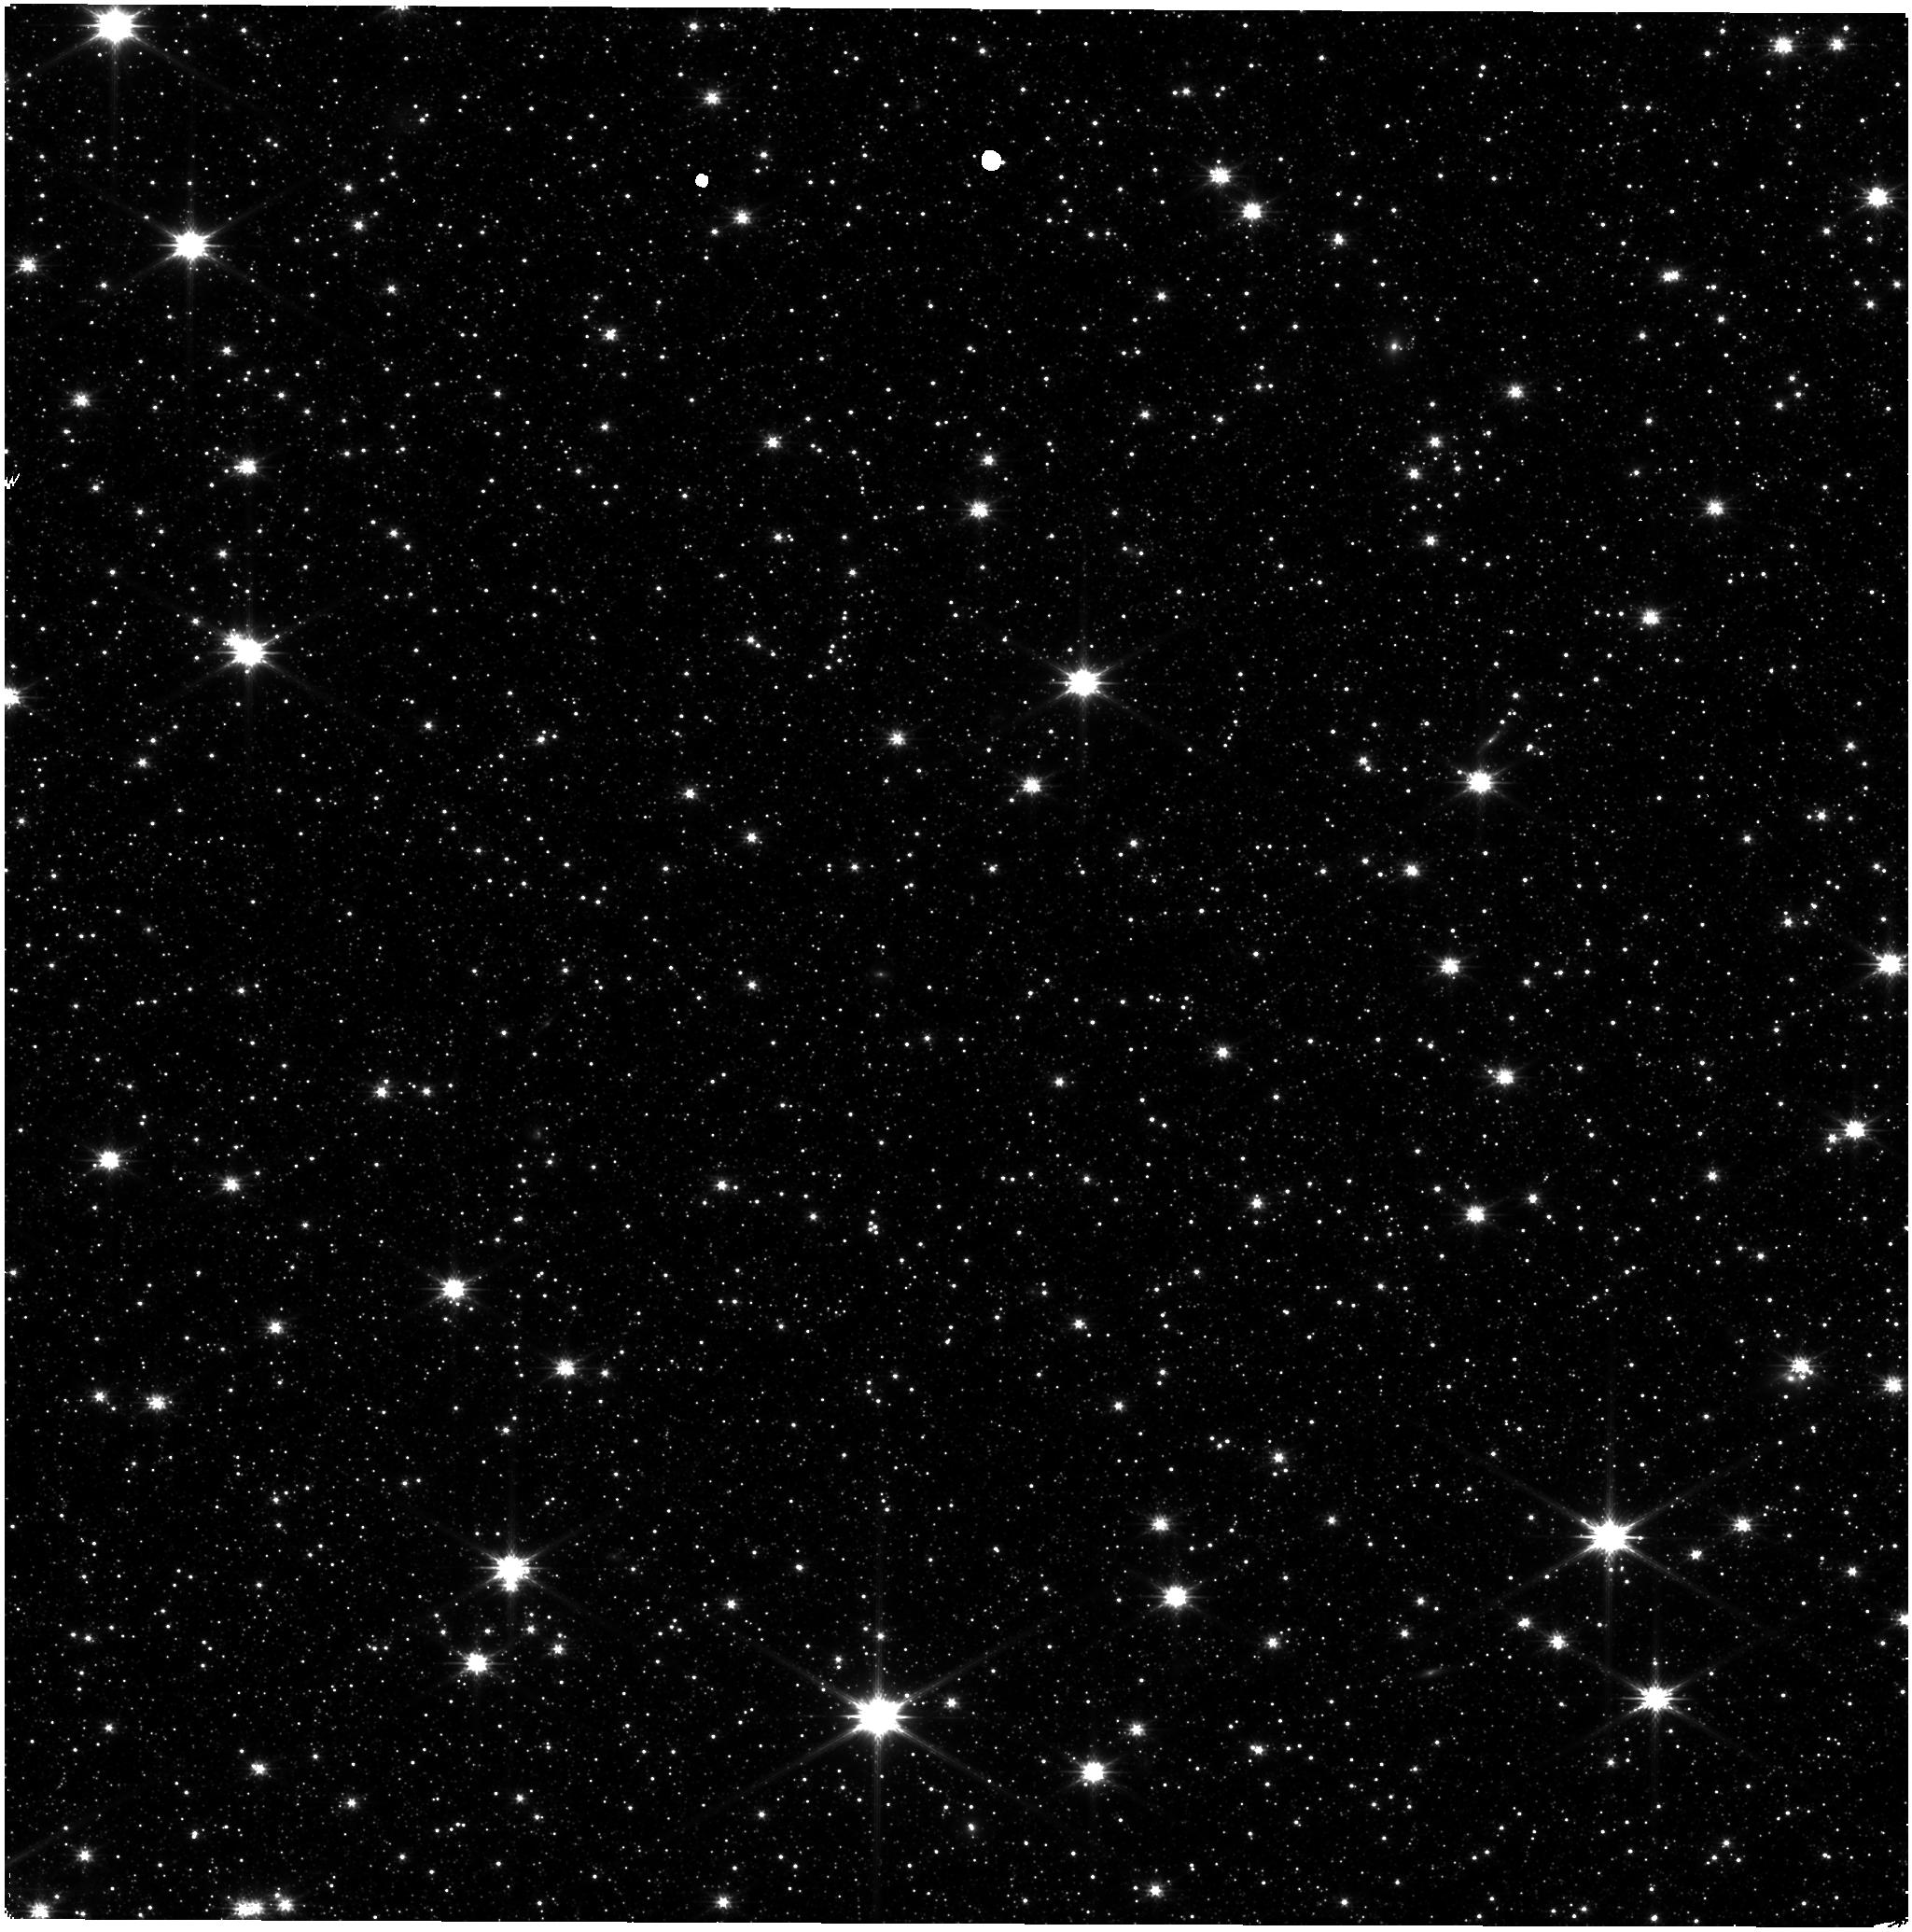
Target: ASTROMETRIC-FIELD. Instrument: NIRISS. Filter: CLEAR+F200W. Exposure: 9 min. Observation ID: jw09283-o003_t001_niriss_clear-f200w

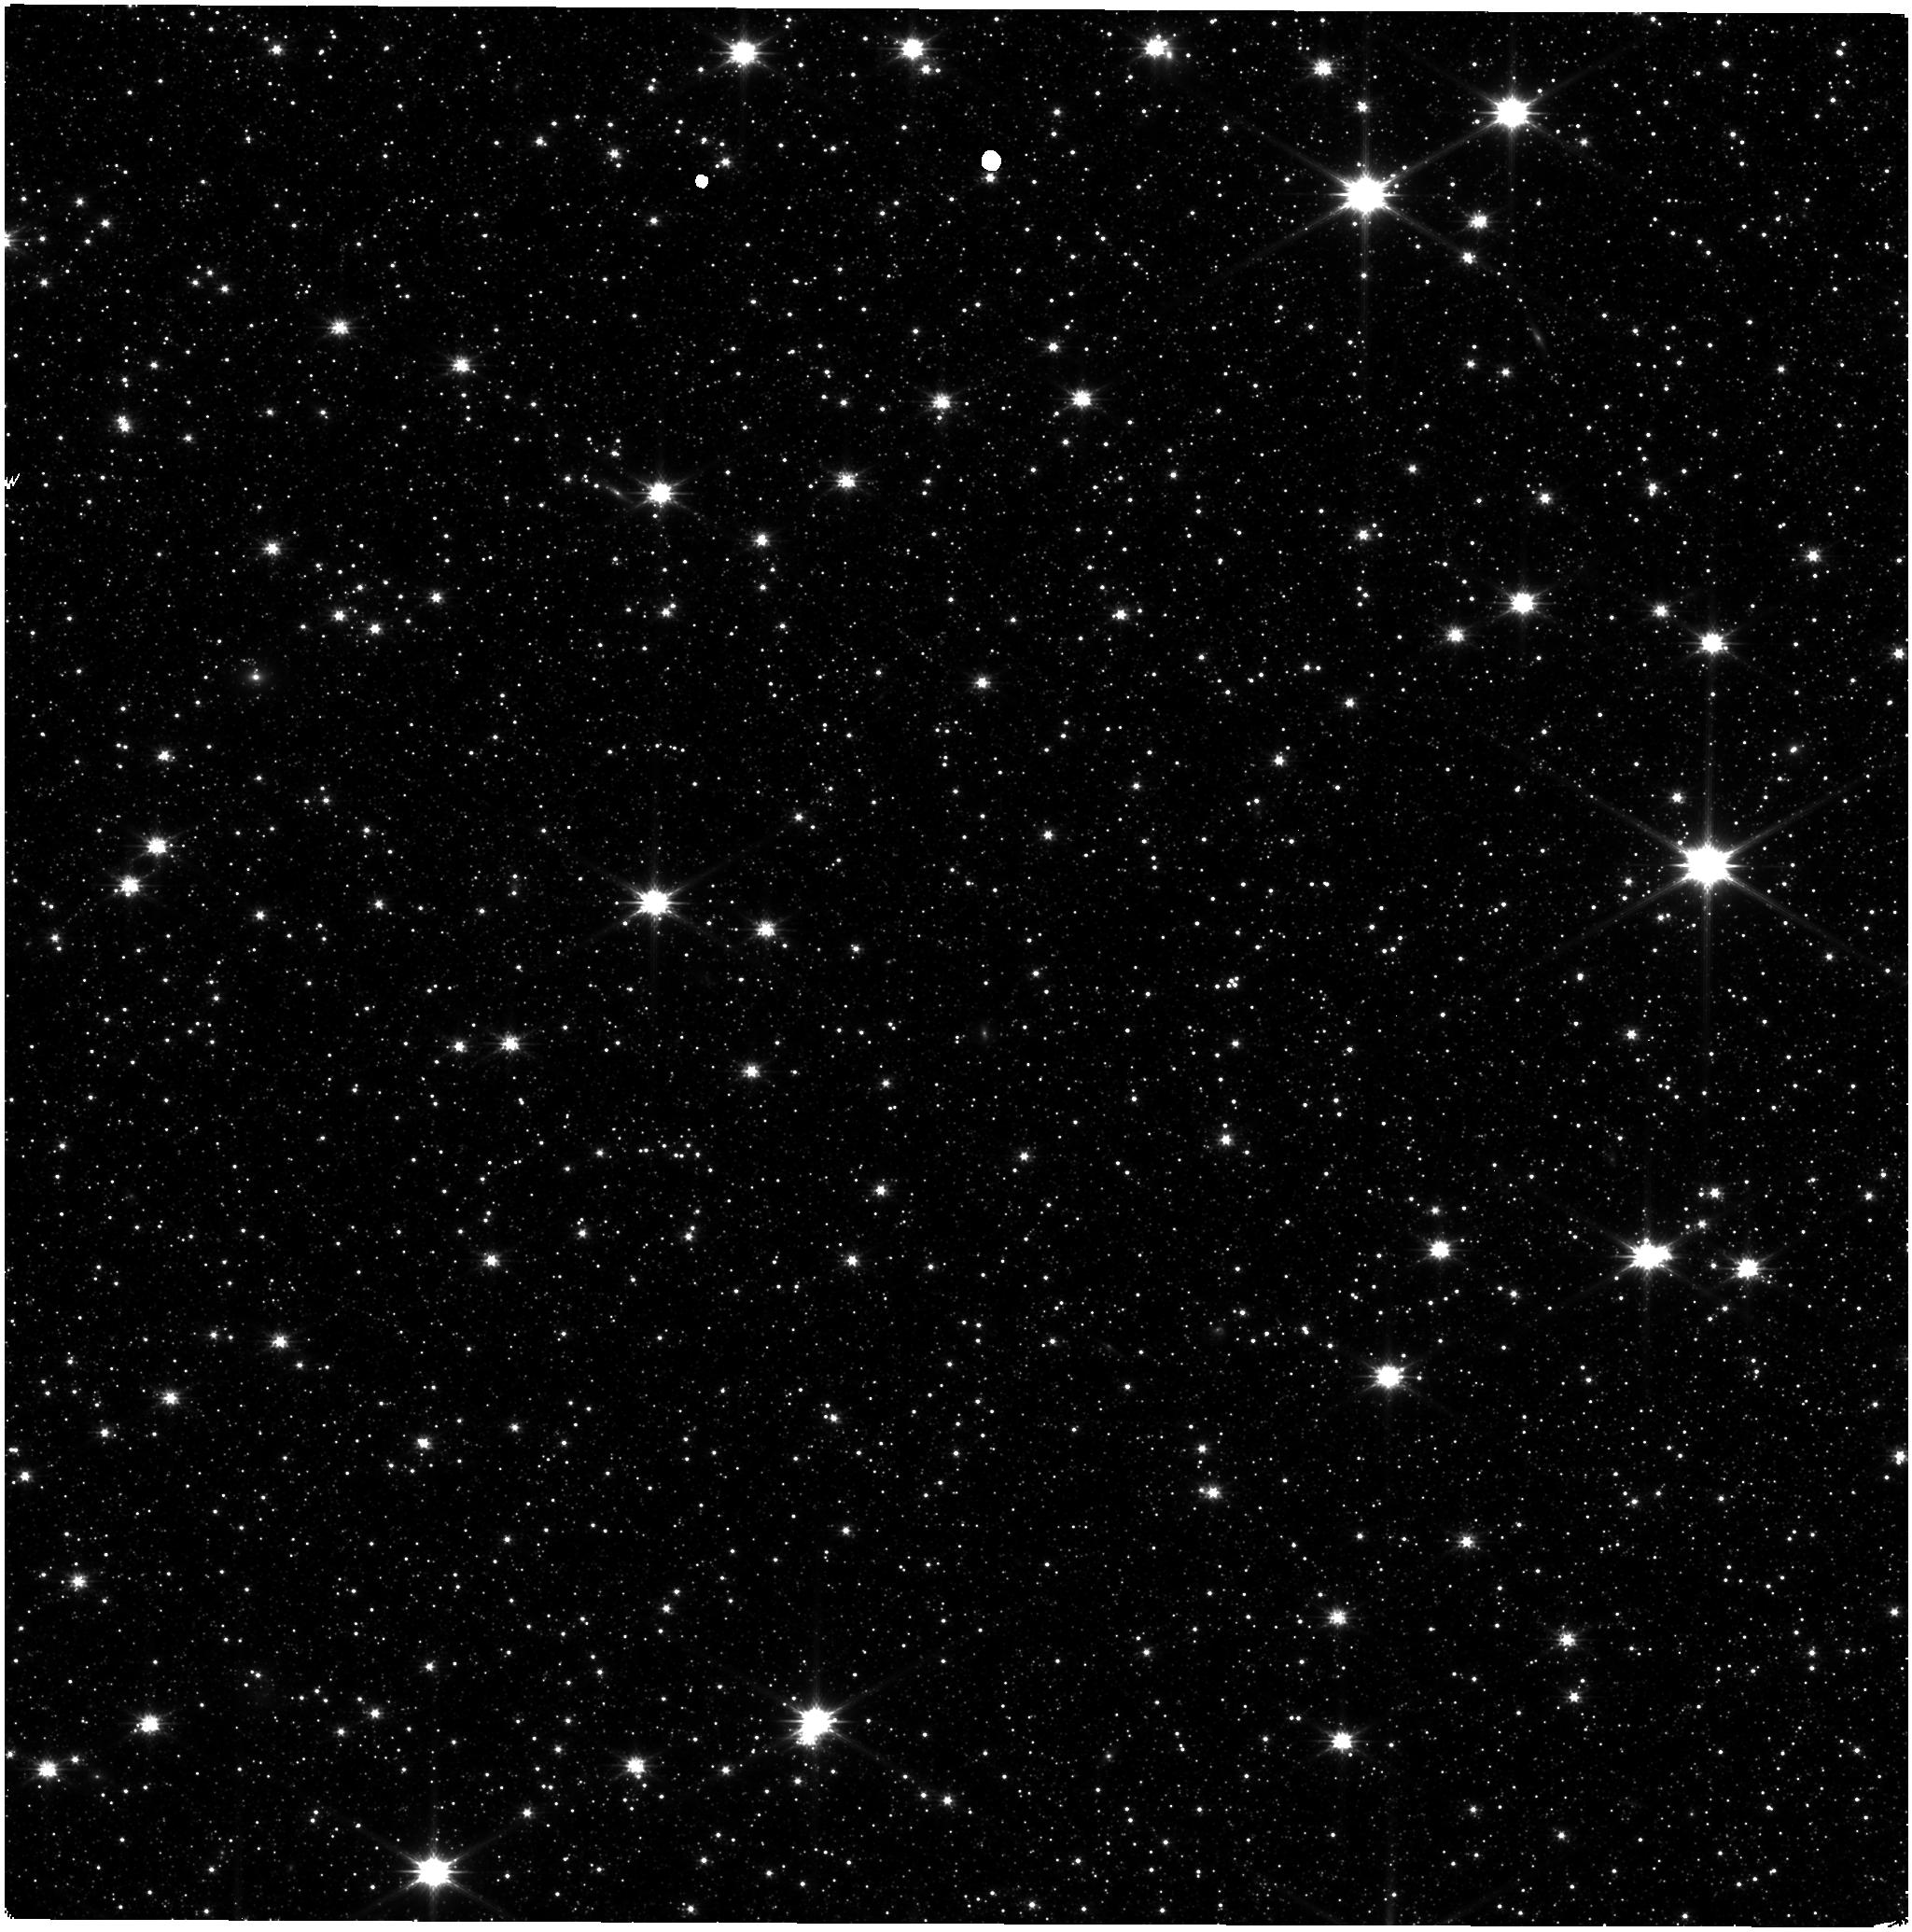
Target: ASTROMETRIC-FIELD. Instrument: NIRISS. Filter: CLEAR+F200W. Exposure: 9 min. Observation ID: jw09283-o007_t001_niriss_clear-f200w

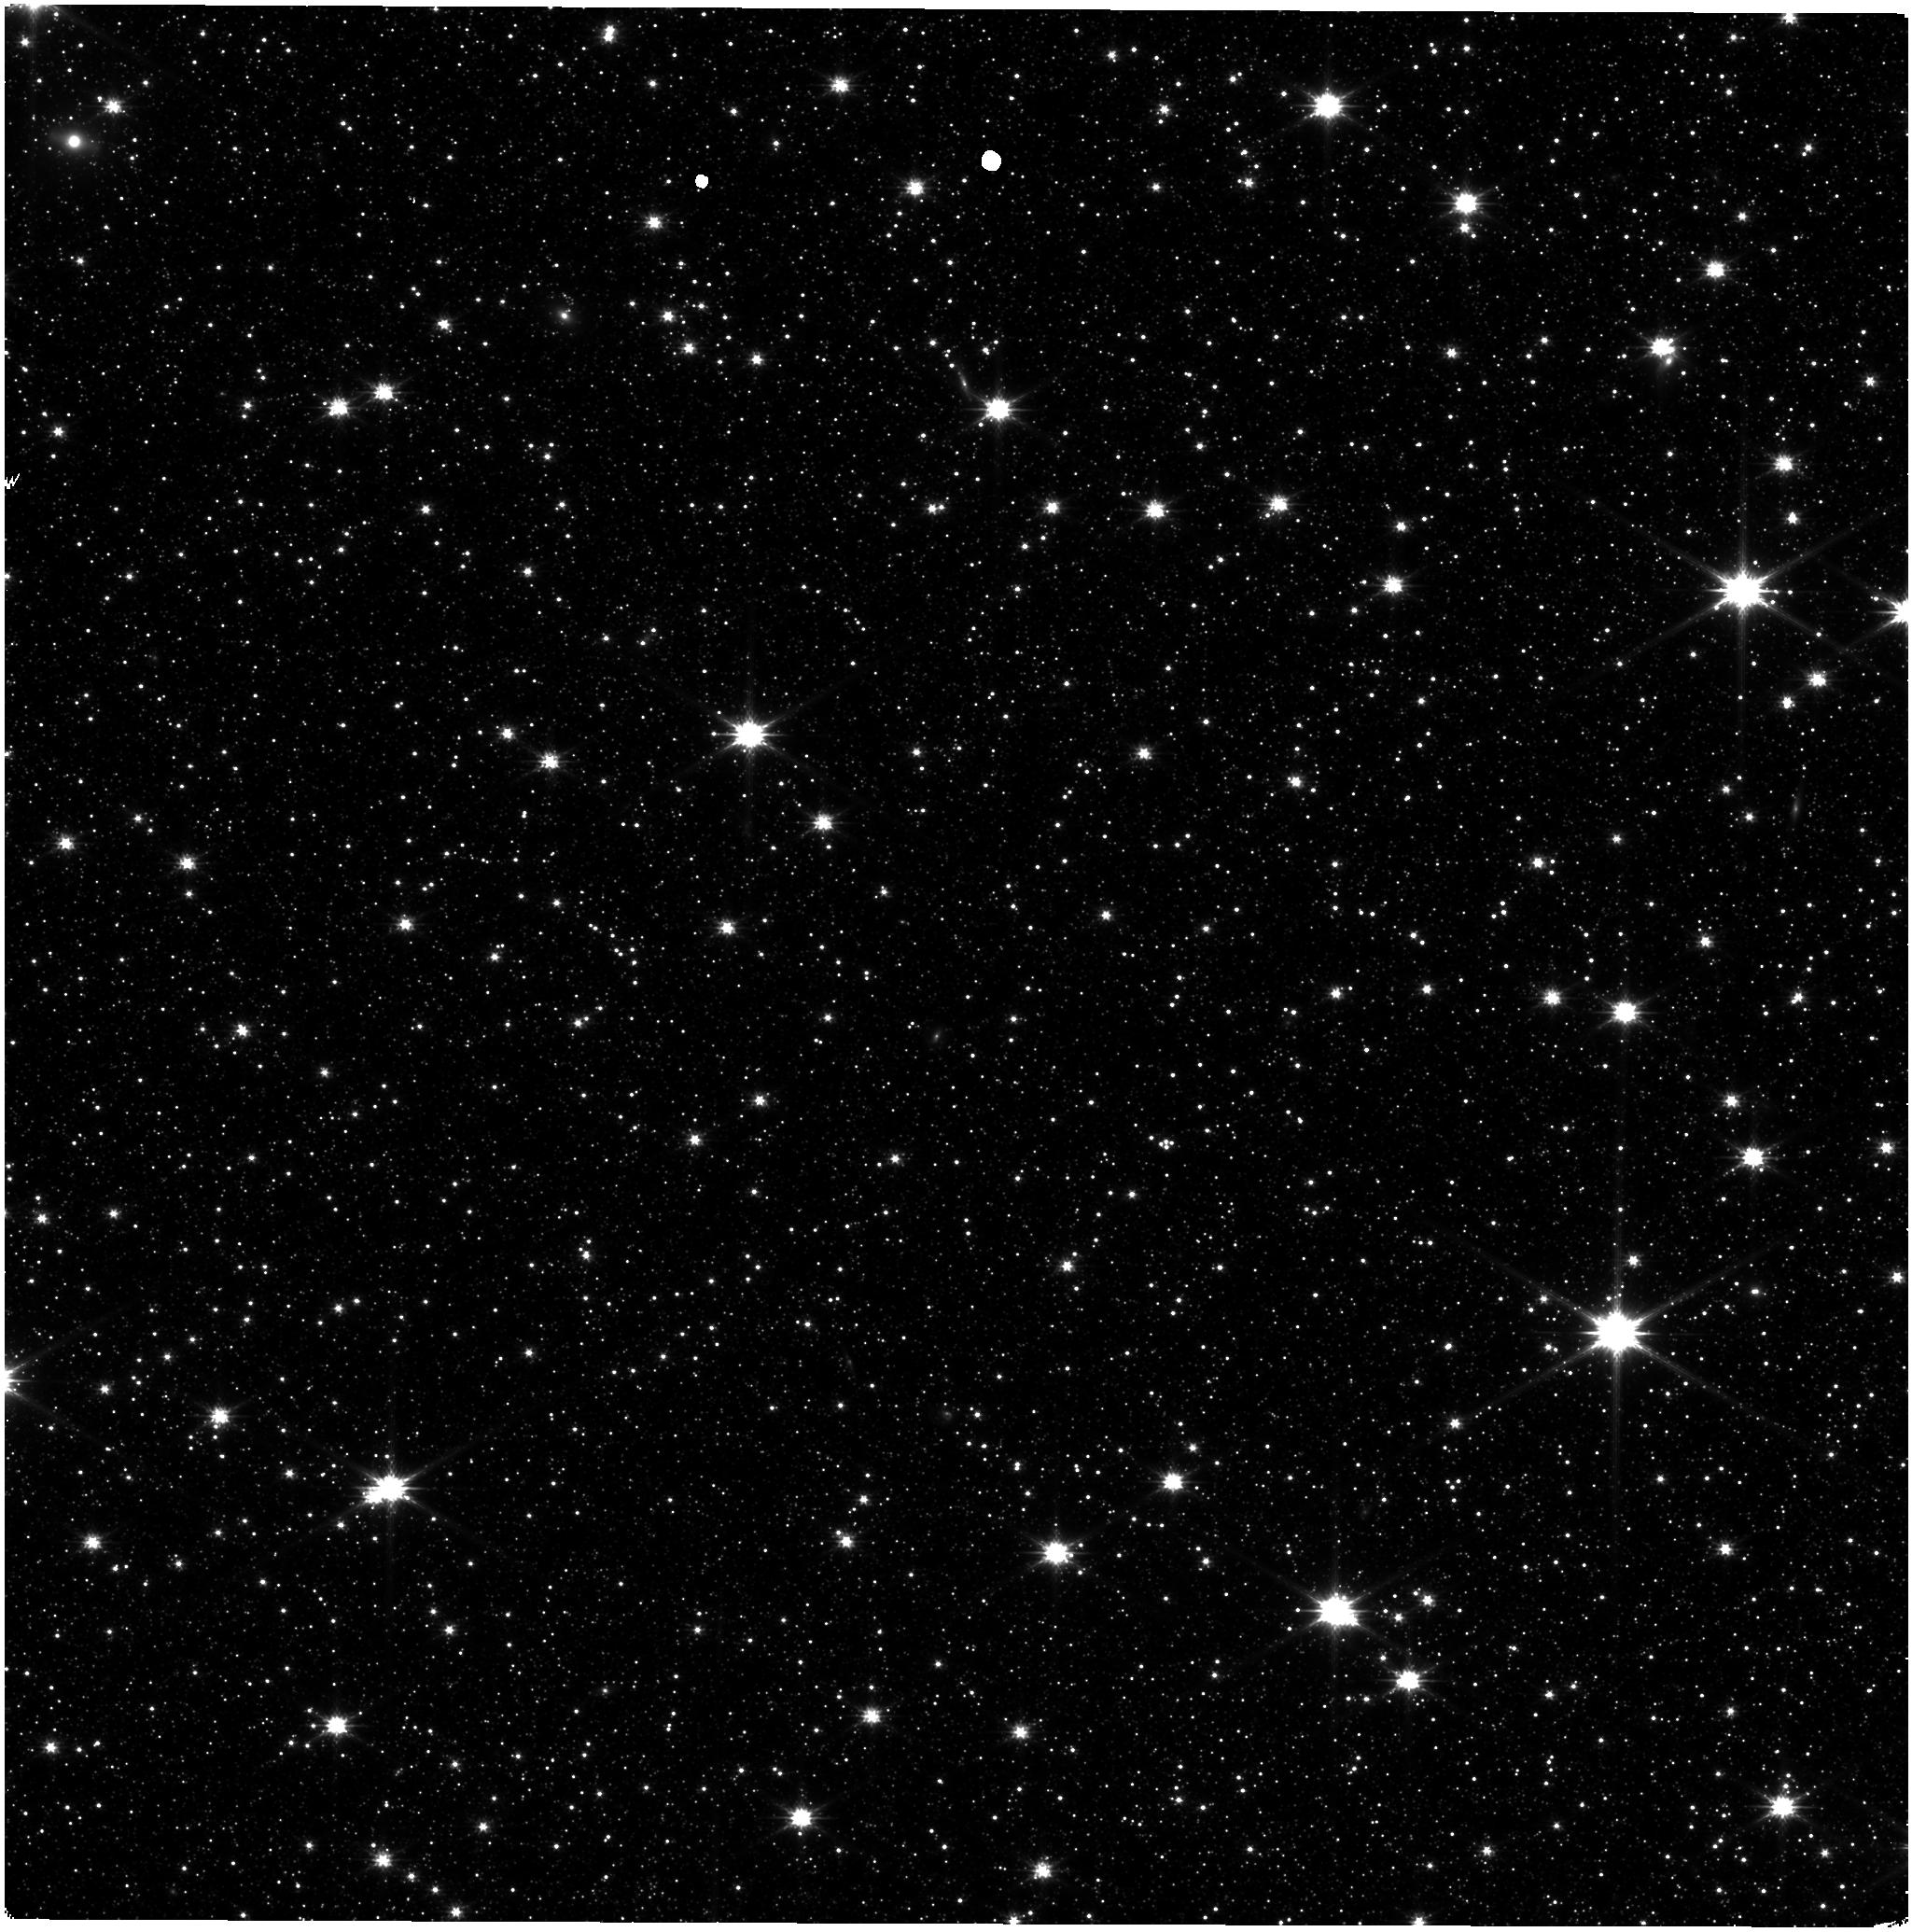
Target: ASTROMETRIC-FIELD. Instrument: NIRISS. Filter: CLEAR+F200W. Exposure: 9 min. Observation ID: jw09283-o002_t001_niriss_clear-f200w

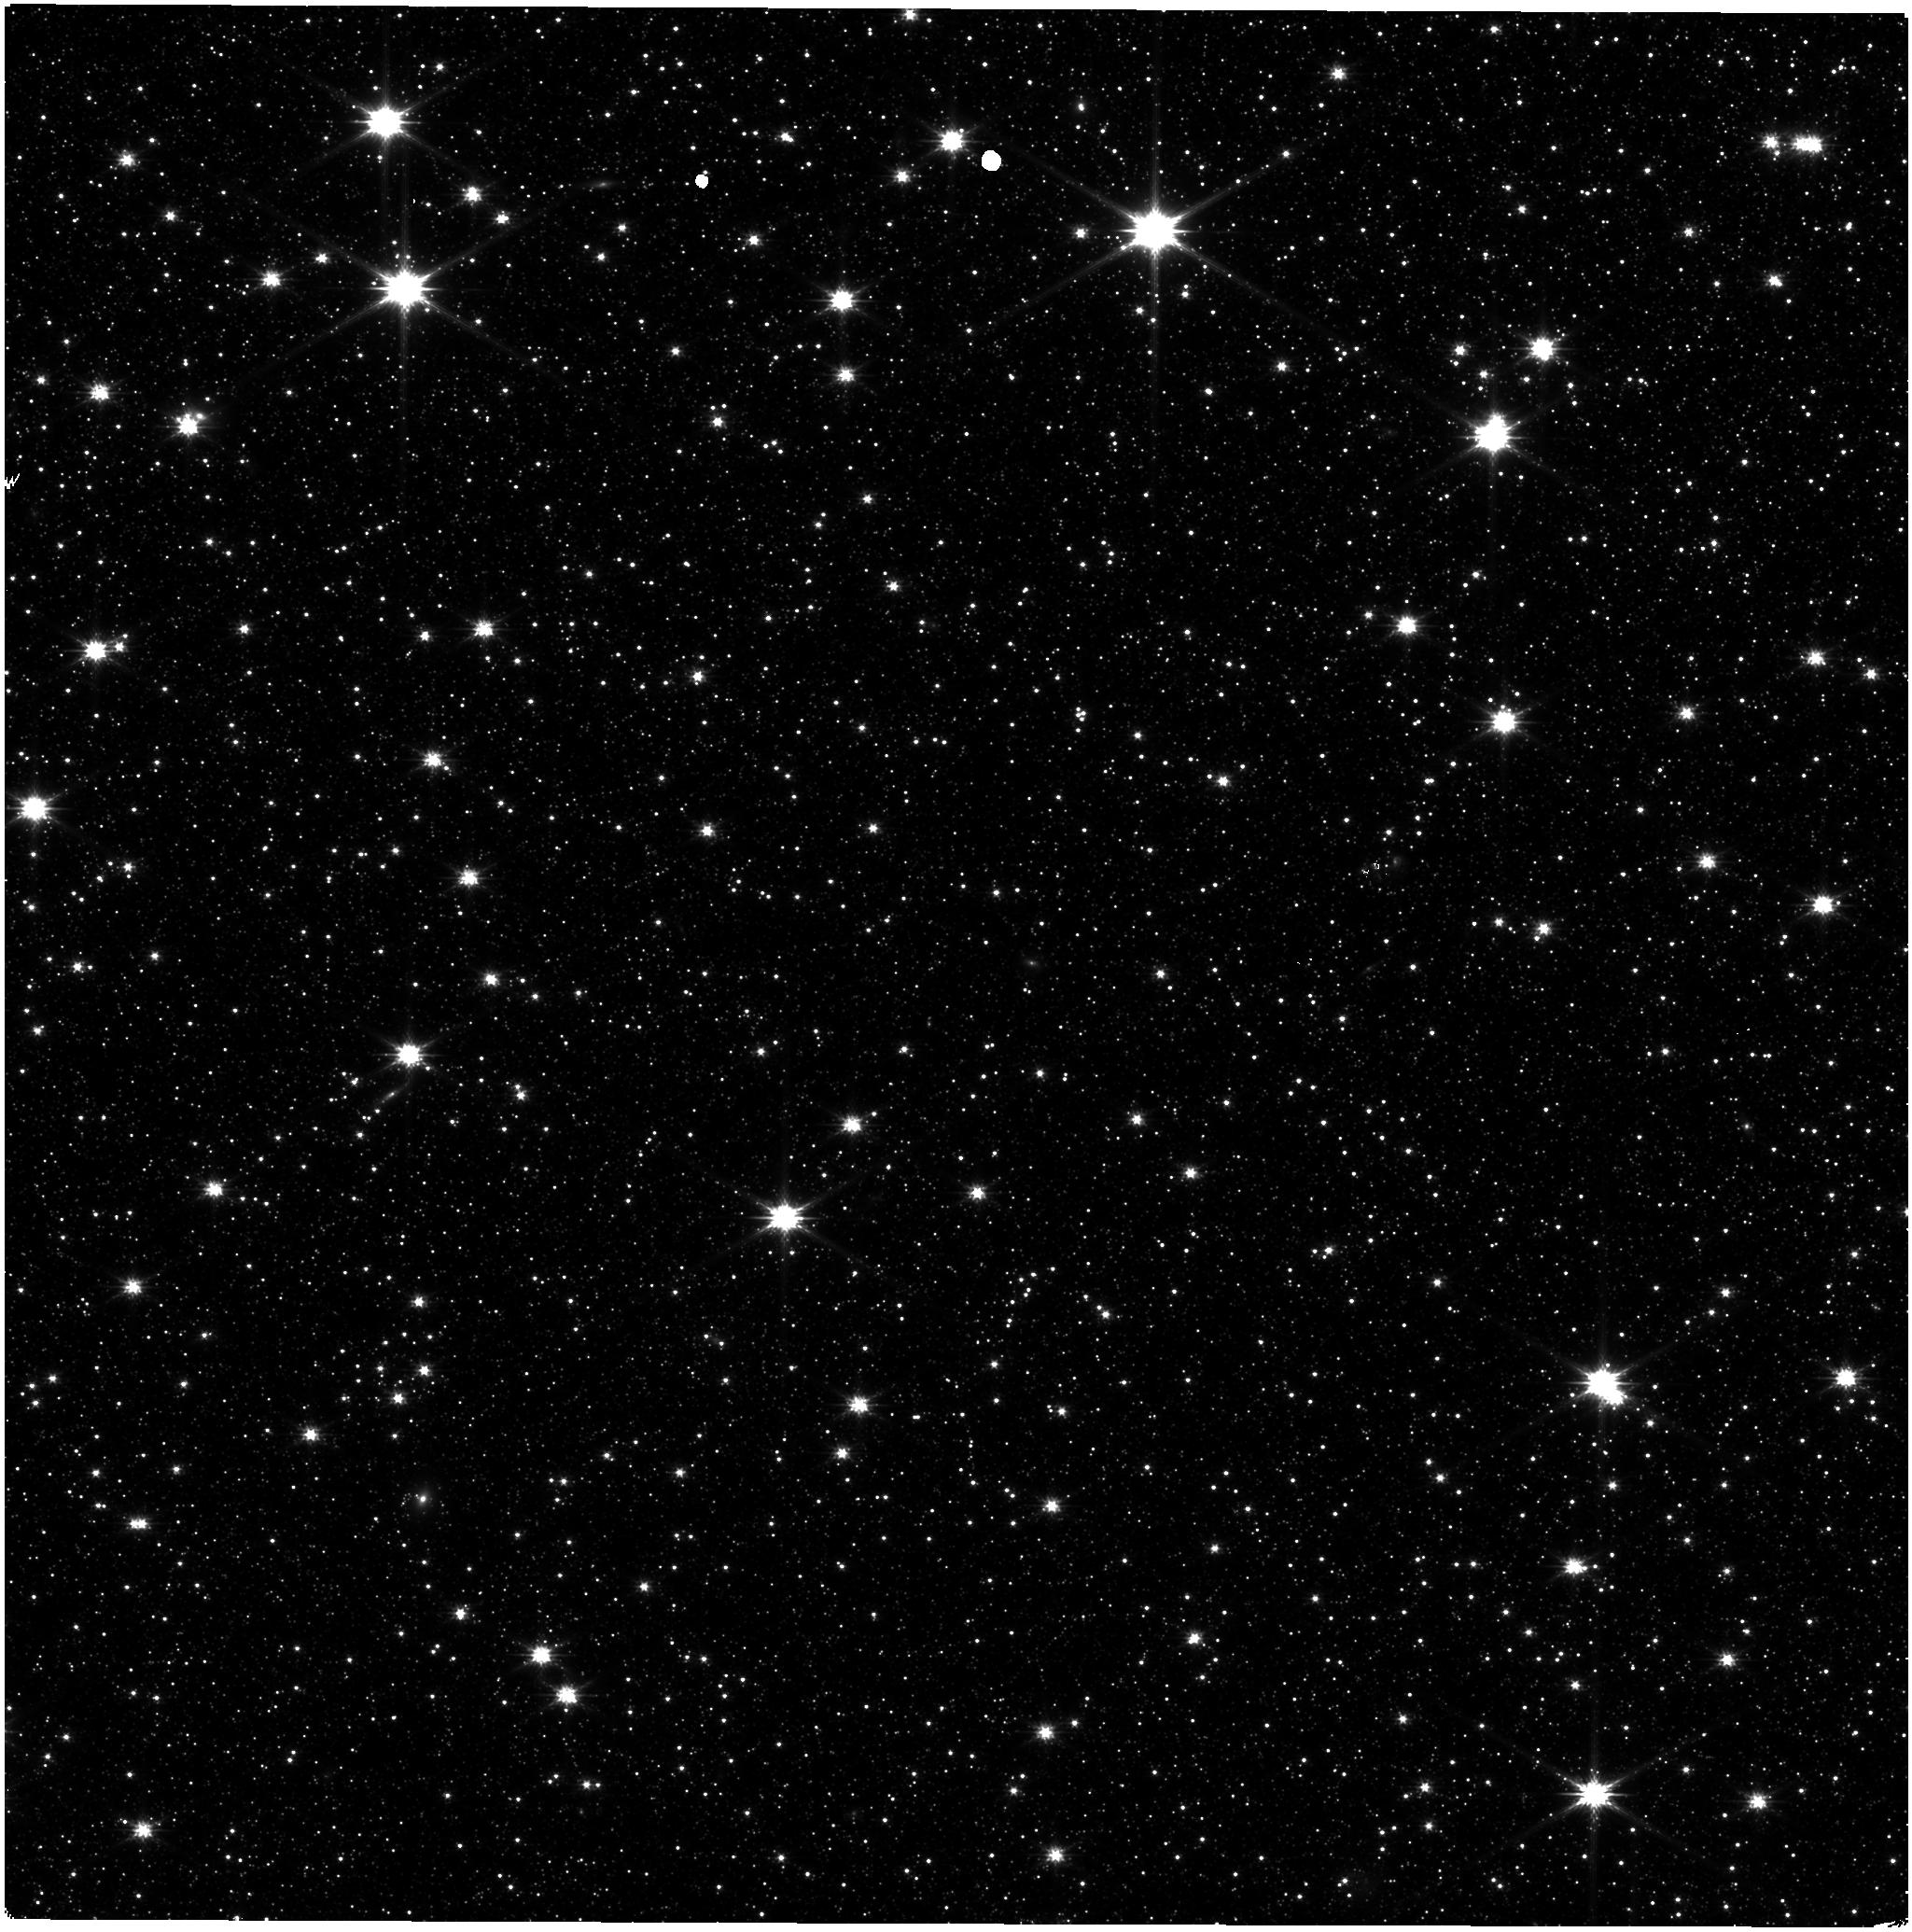
Target: ASTROMETRIC-FIELD. Instrument: NIRISS. Filter: CLEAR+F200W. Exposure: 9 min. Observation ID: jw09283-o006_t001_niriss_clear-f200w

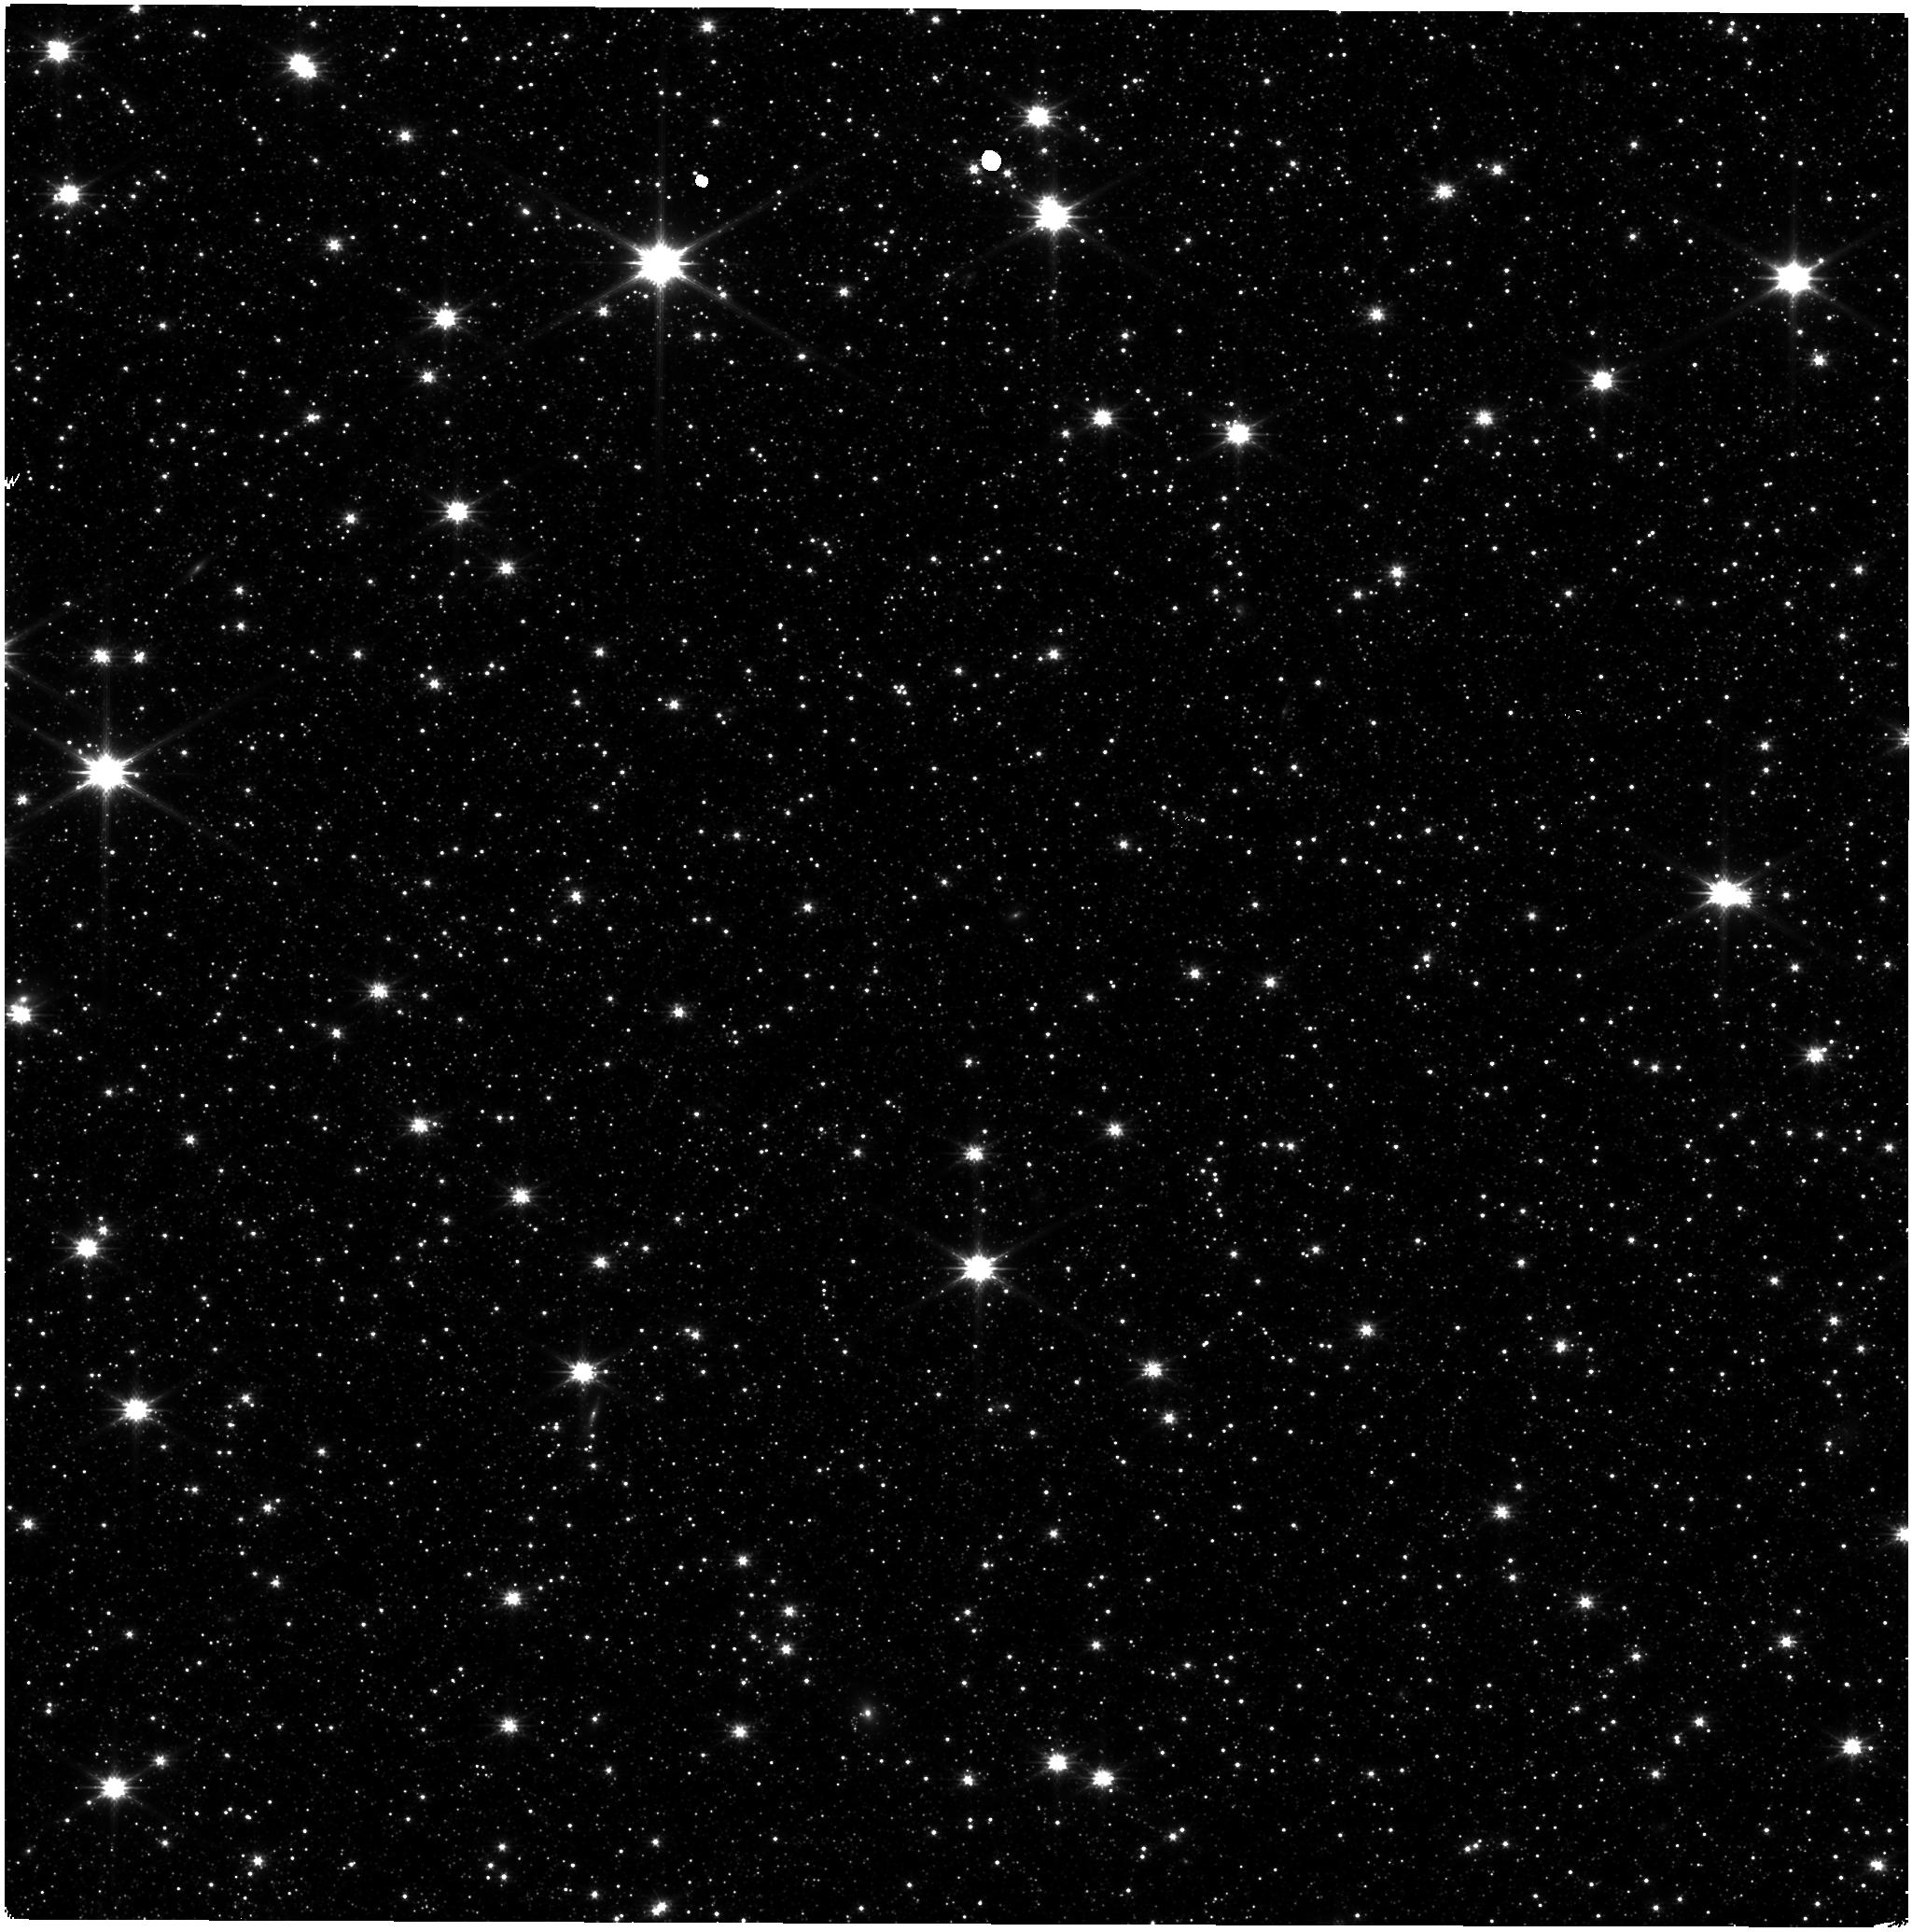
Target: ASTROMETRIC-FIELD. Instrument: NIRISS. Filter: CLEAR+F200W. Exposure: 9 min. Observation ID: jw09283-o008_t001_niriss_clear-f200w

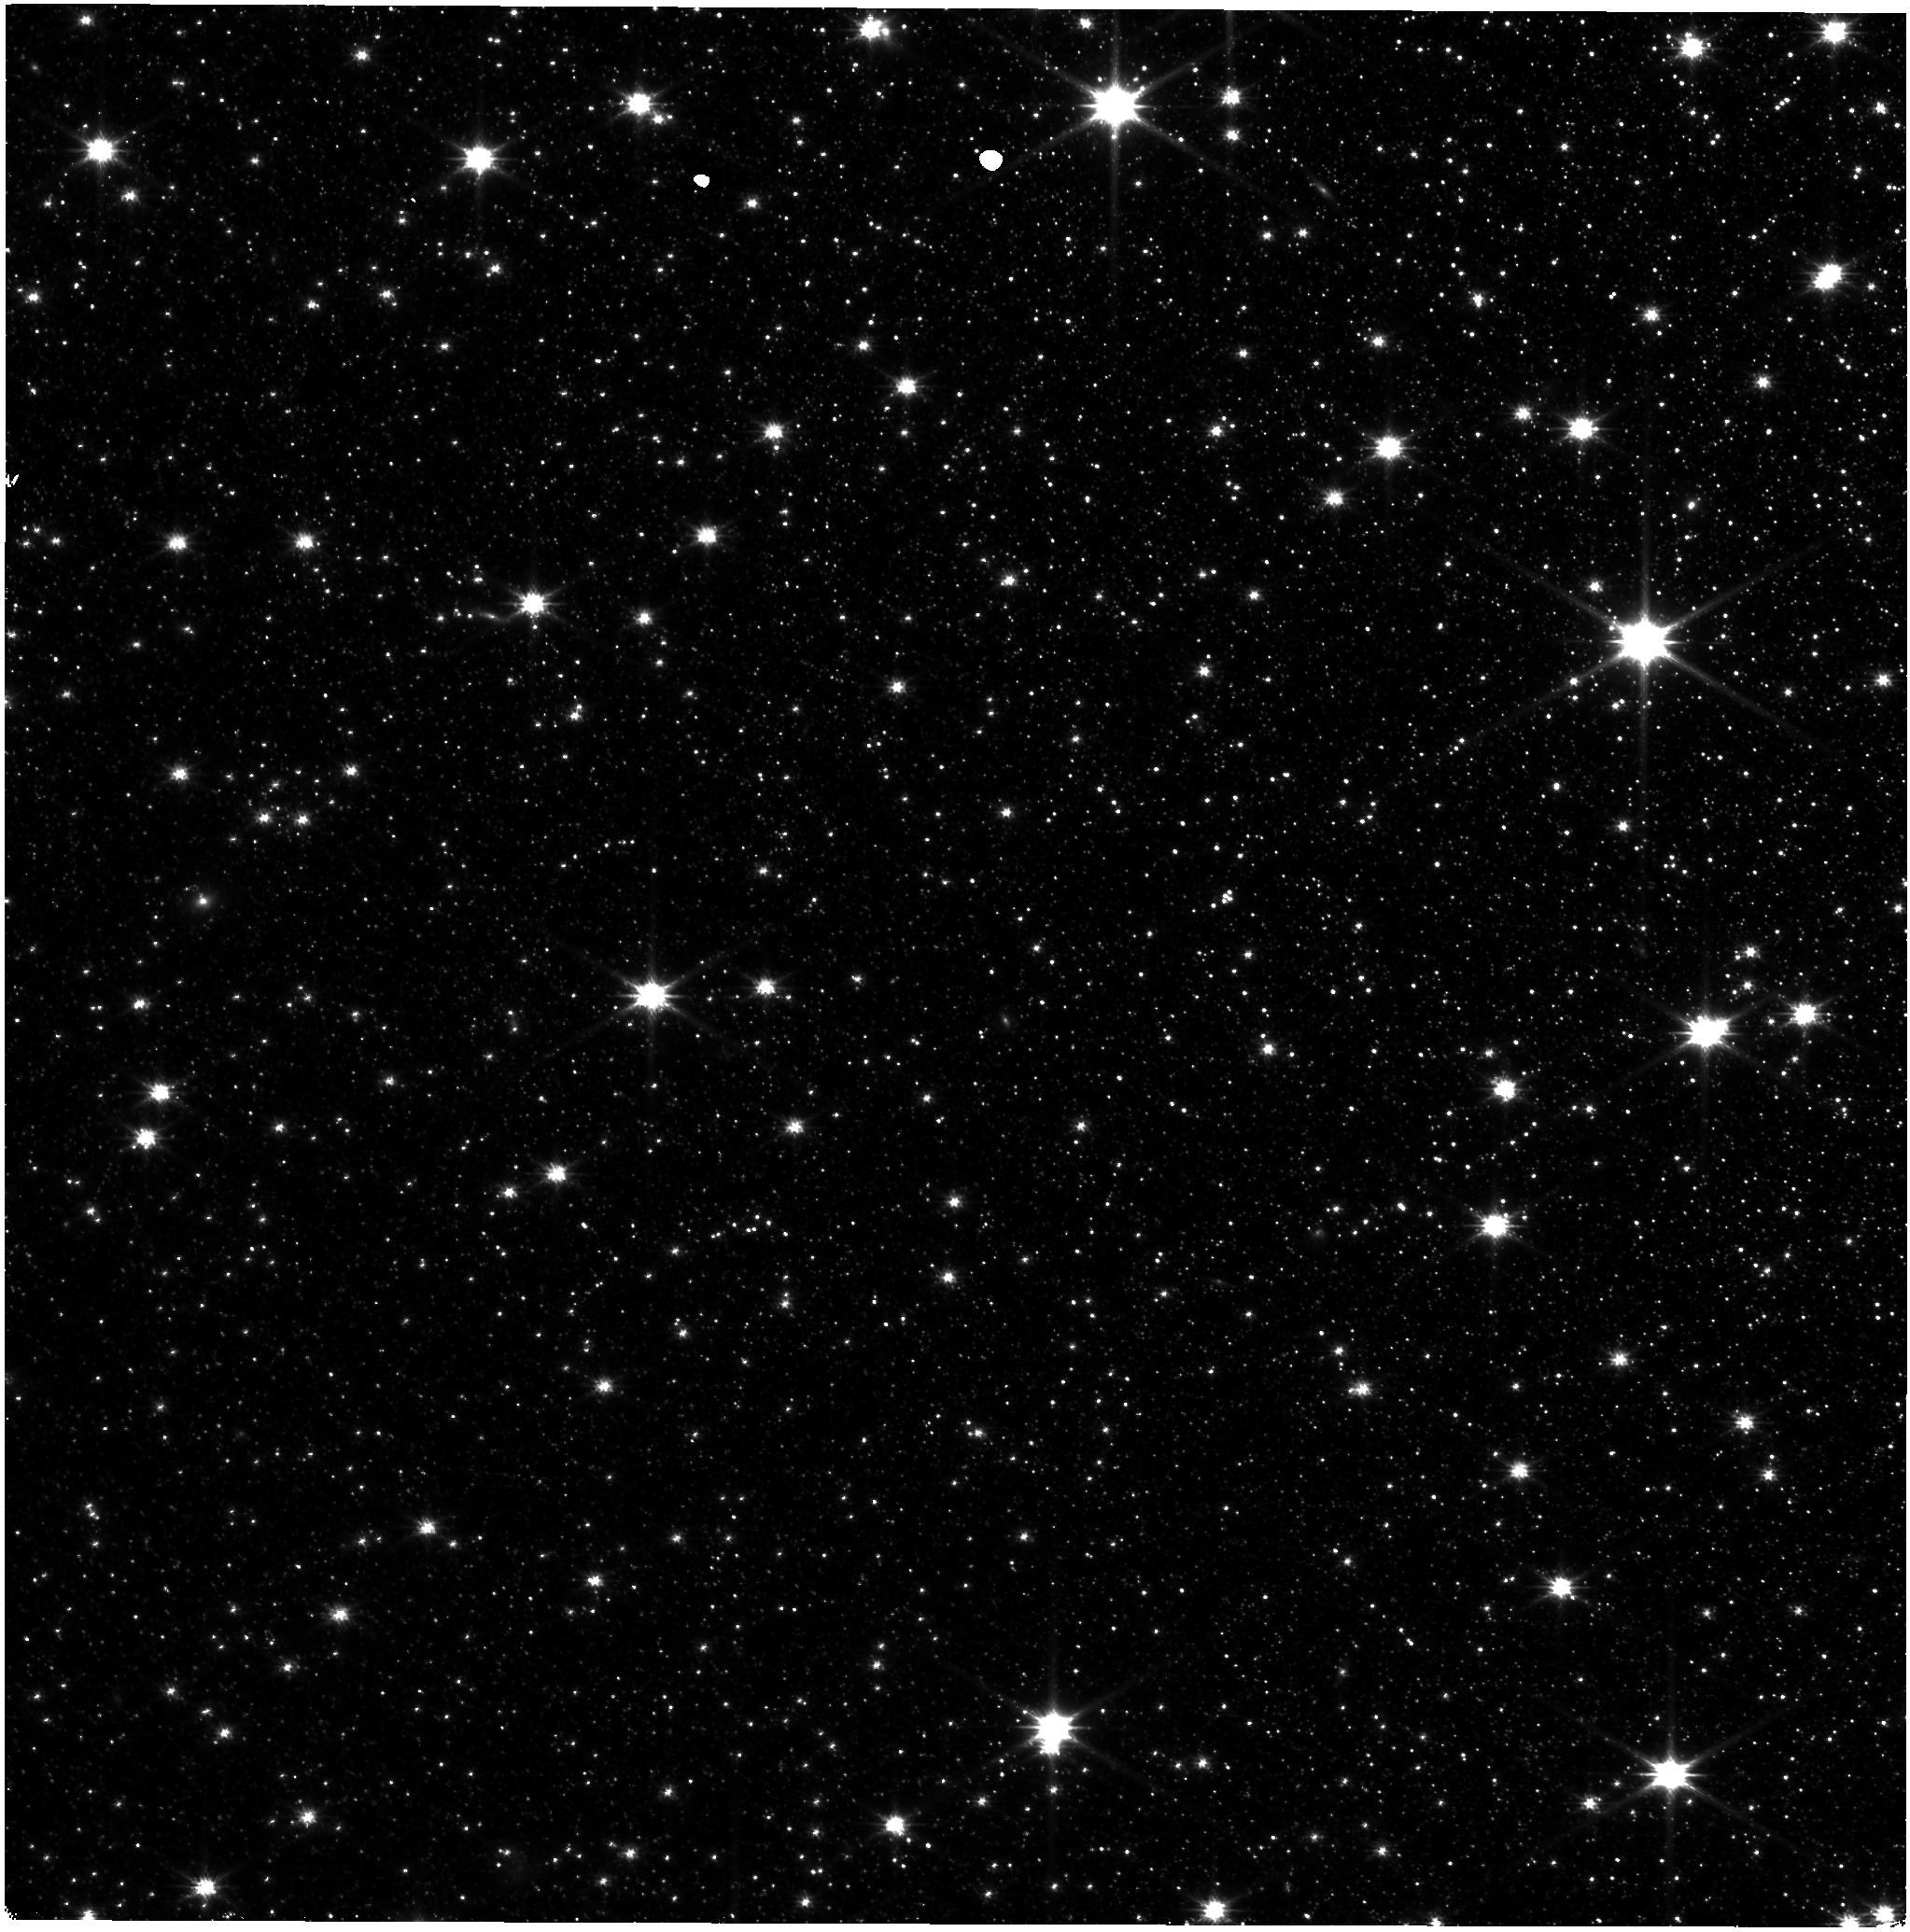
Target: ASTROMETRIC-FIELD. Instrument: NIRISS. Filter: CLEAR+F200W. Exposure: 6 min. Observation ID: jw09283-o001_t001_niriss_clear-f200w

CAl-NIS-405: Stability Monitoring (PI: Volk, Kevin)

We request bi-monthly observations of the LMC astrometric field for monitoring of the NIRISS photometric stability and as a quick check on the astrometric stability of the instrument. This is a continuation of cycle 1 calibation program 1515, cycle 2 program 4475, and cycle 3 program 6655. This calibration program may change in response to system developments and the final Cycle 4 science program.